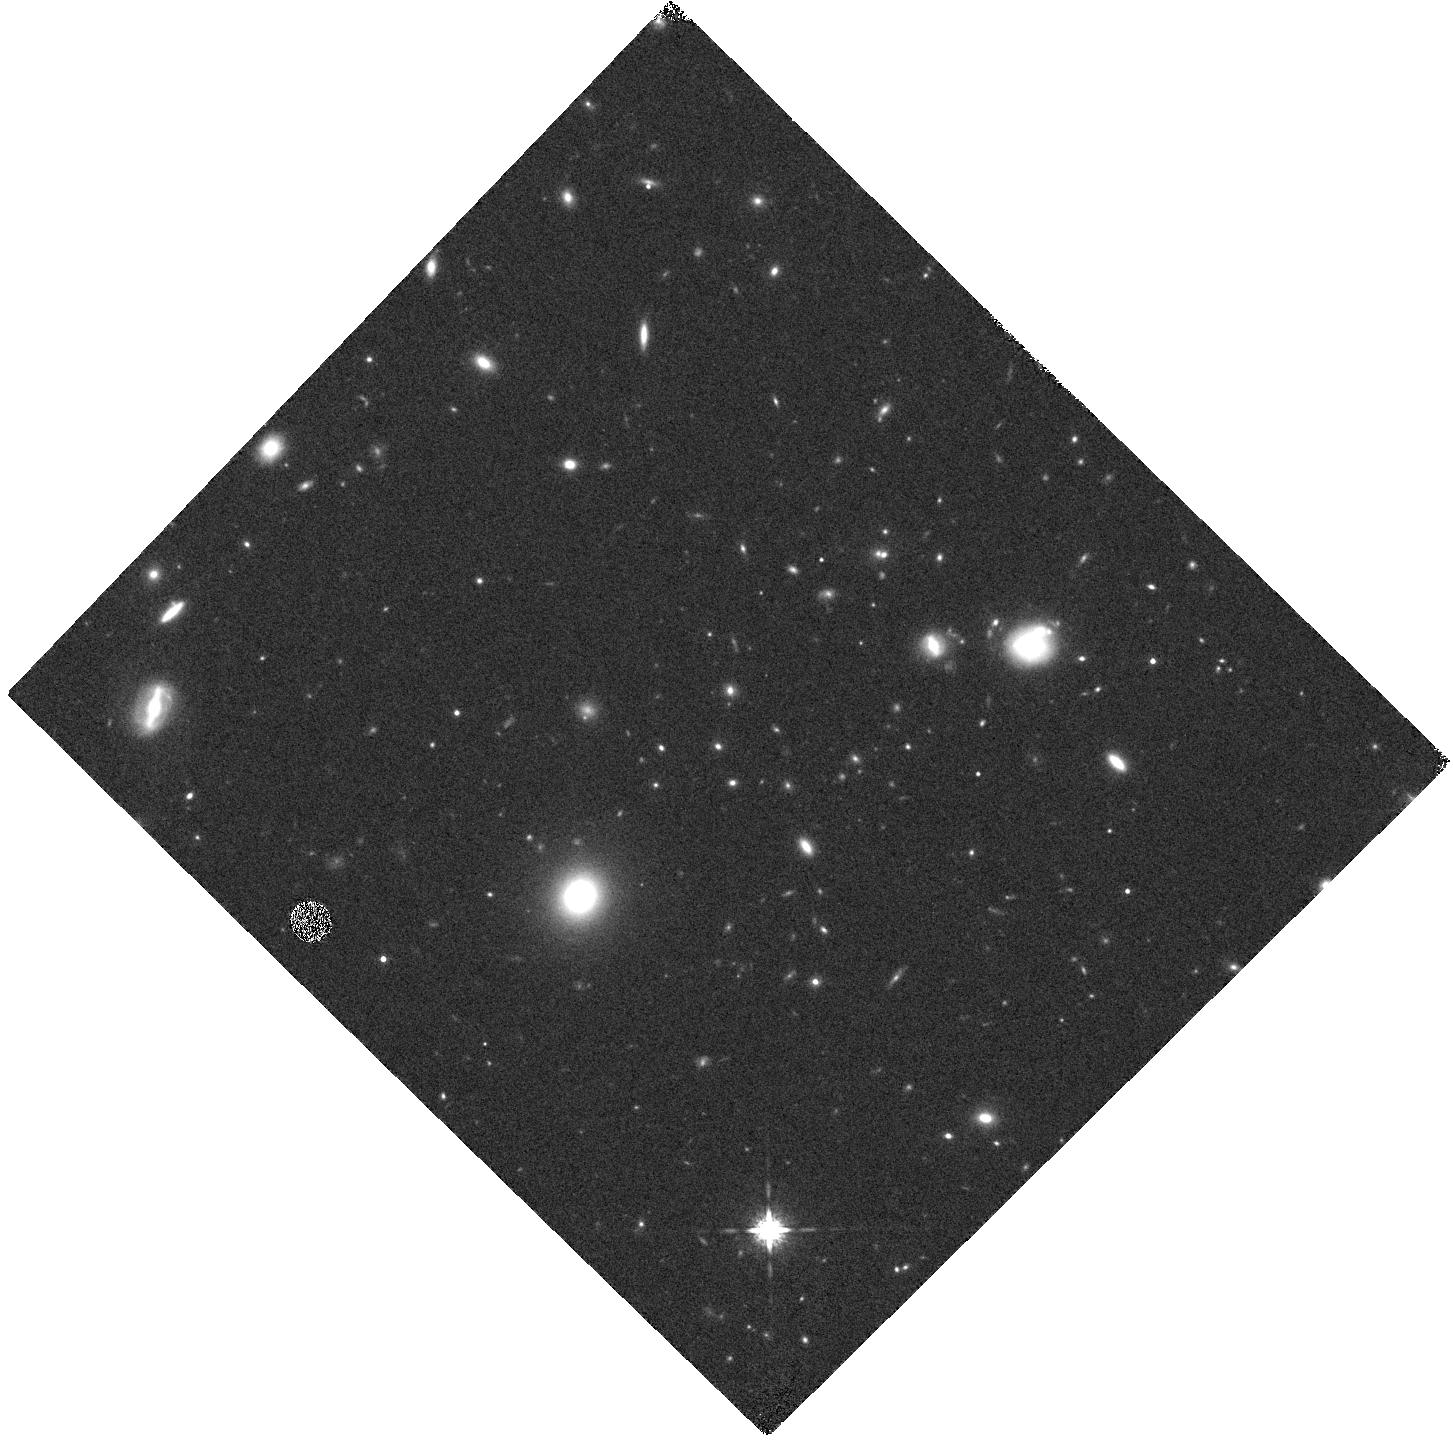
Target: 10.51
Instrument: WFC3/IR
Filter: F160W
Exposure: 7 min
Observation ID: hst_11597_23_wfc3_ir_f160w_ib5l23

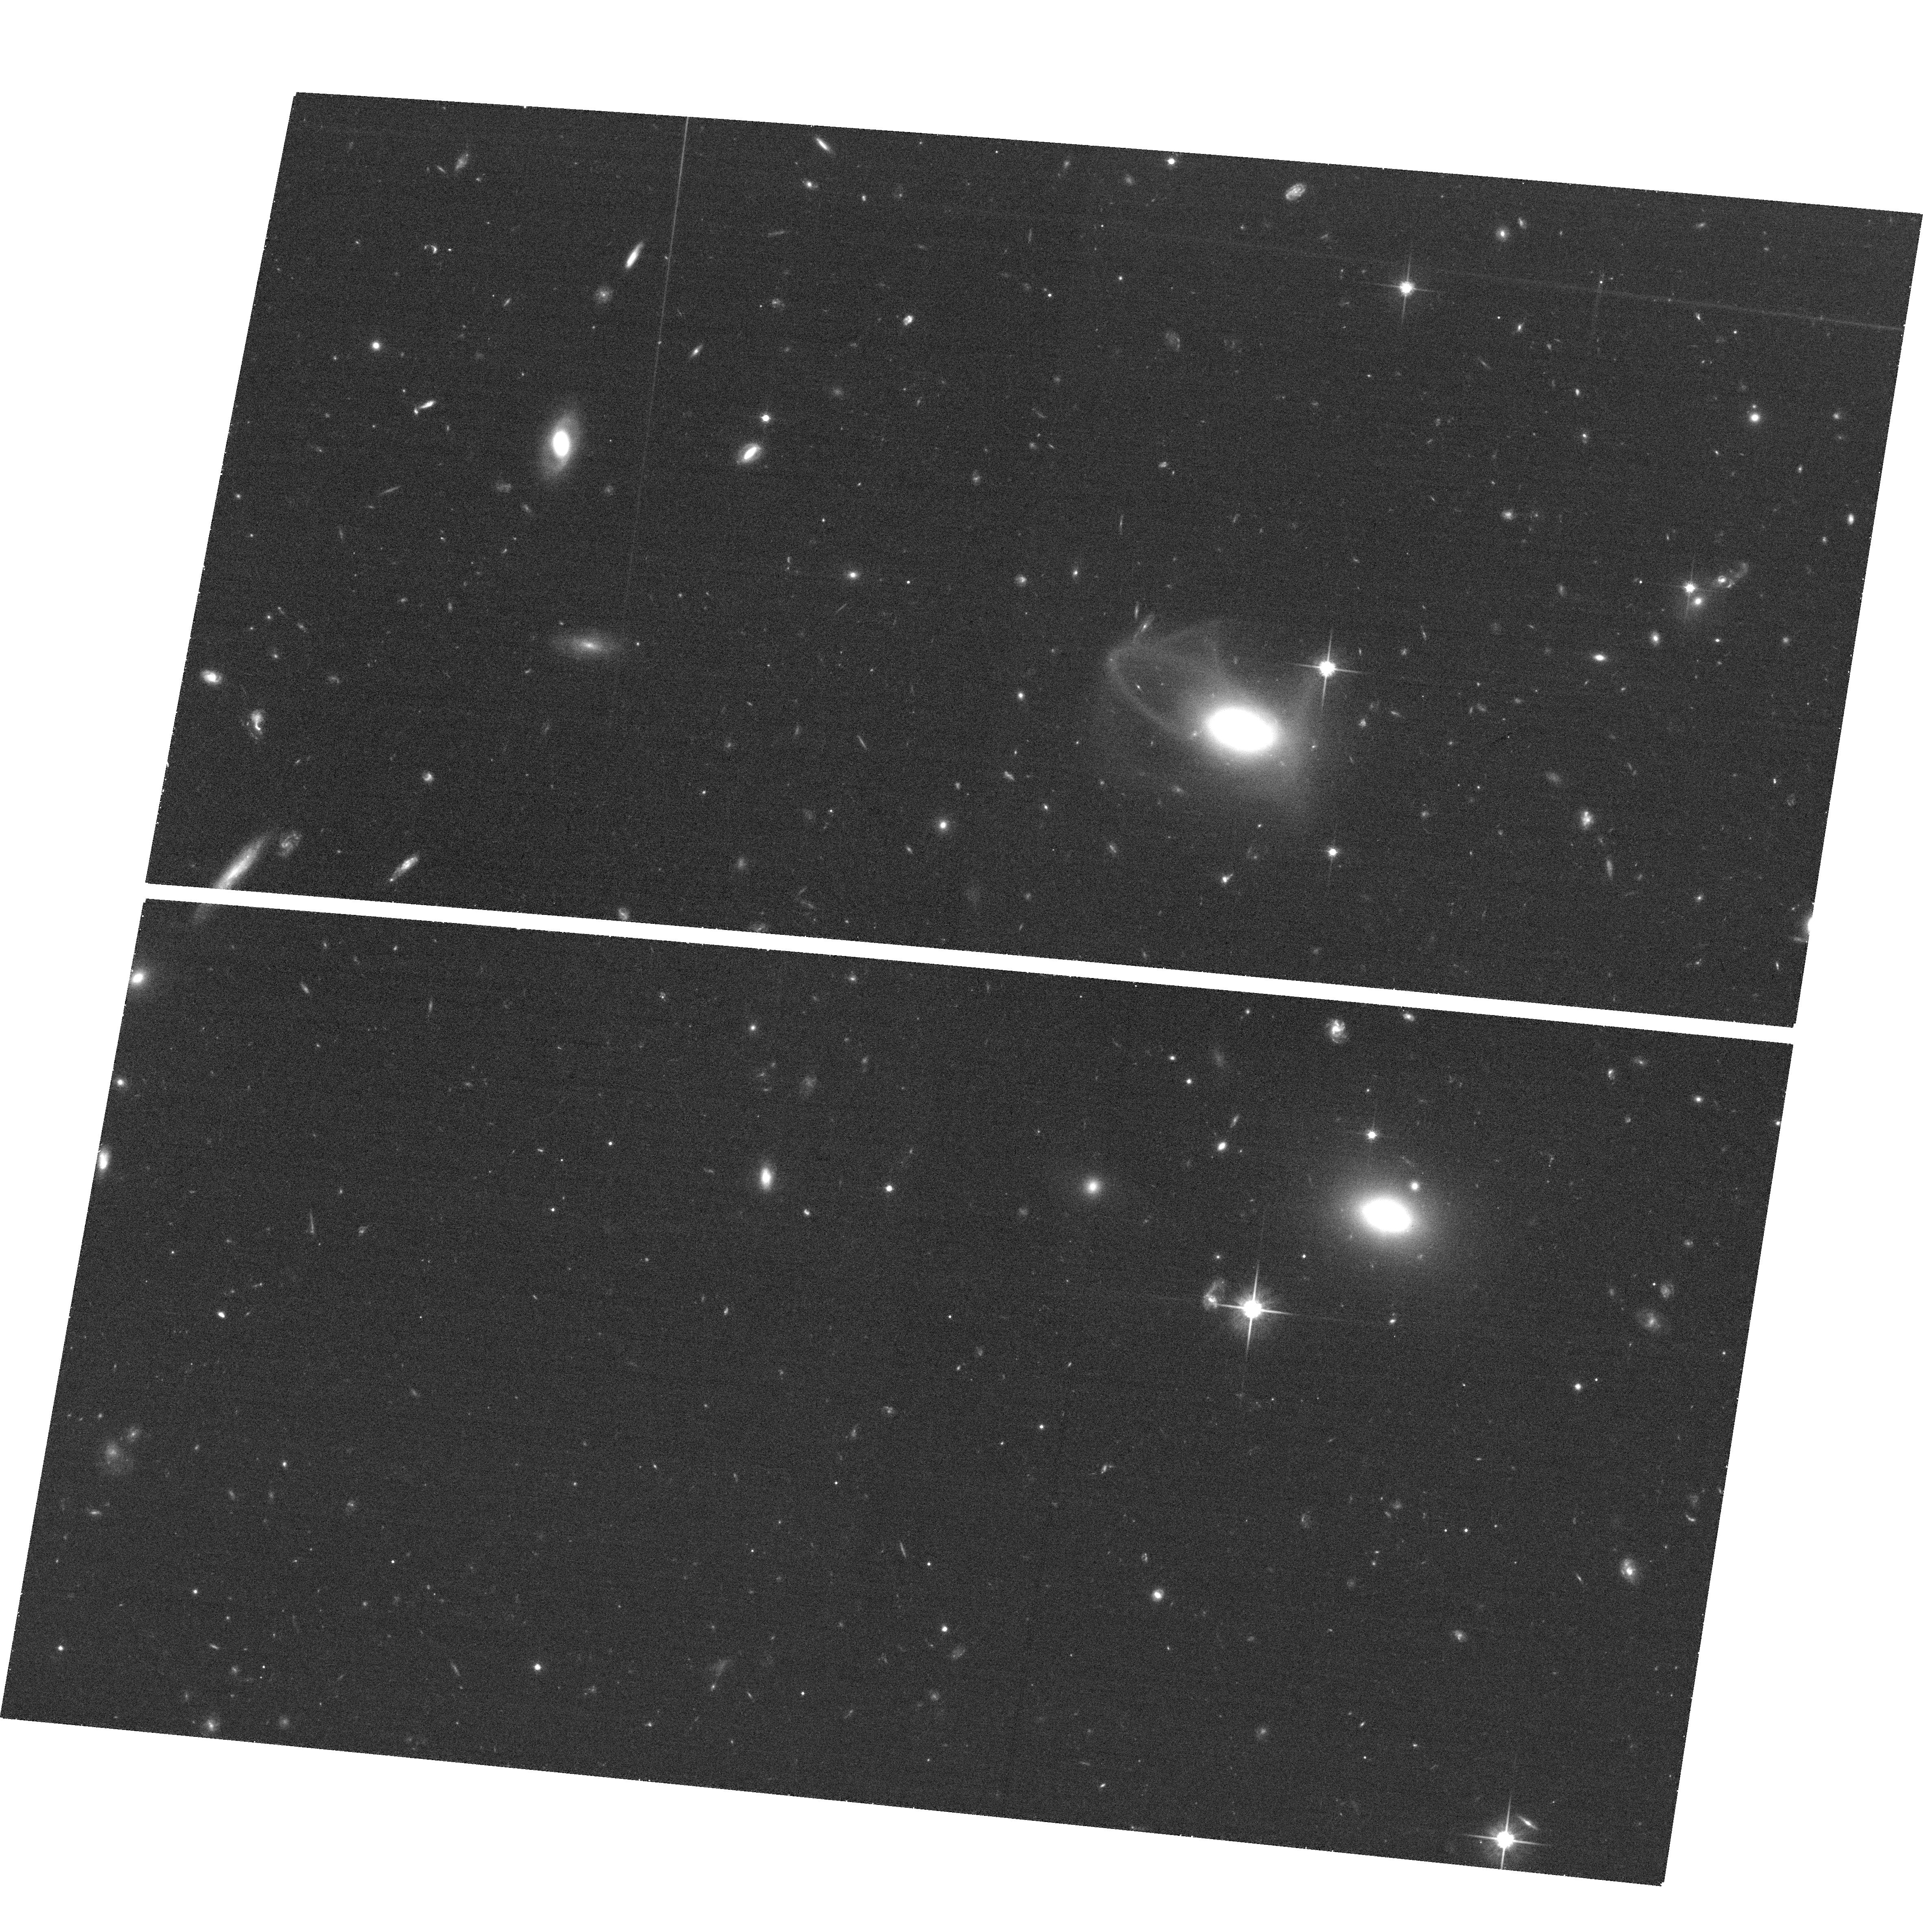
Target: field at RA 217.712°, Dec 34.930°
Instrument: ACS/WFC
Filter: F814W
Exposure: 25 min
Observation ID: hst_11597_22_acs_wfc_f814w_jb5l22

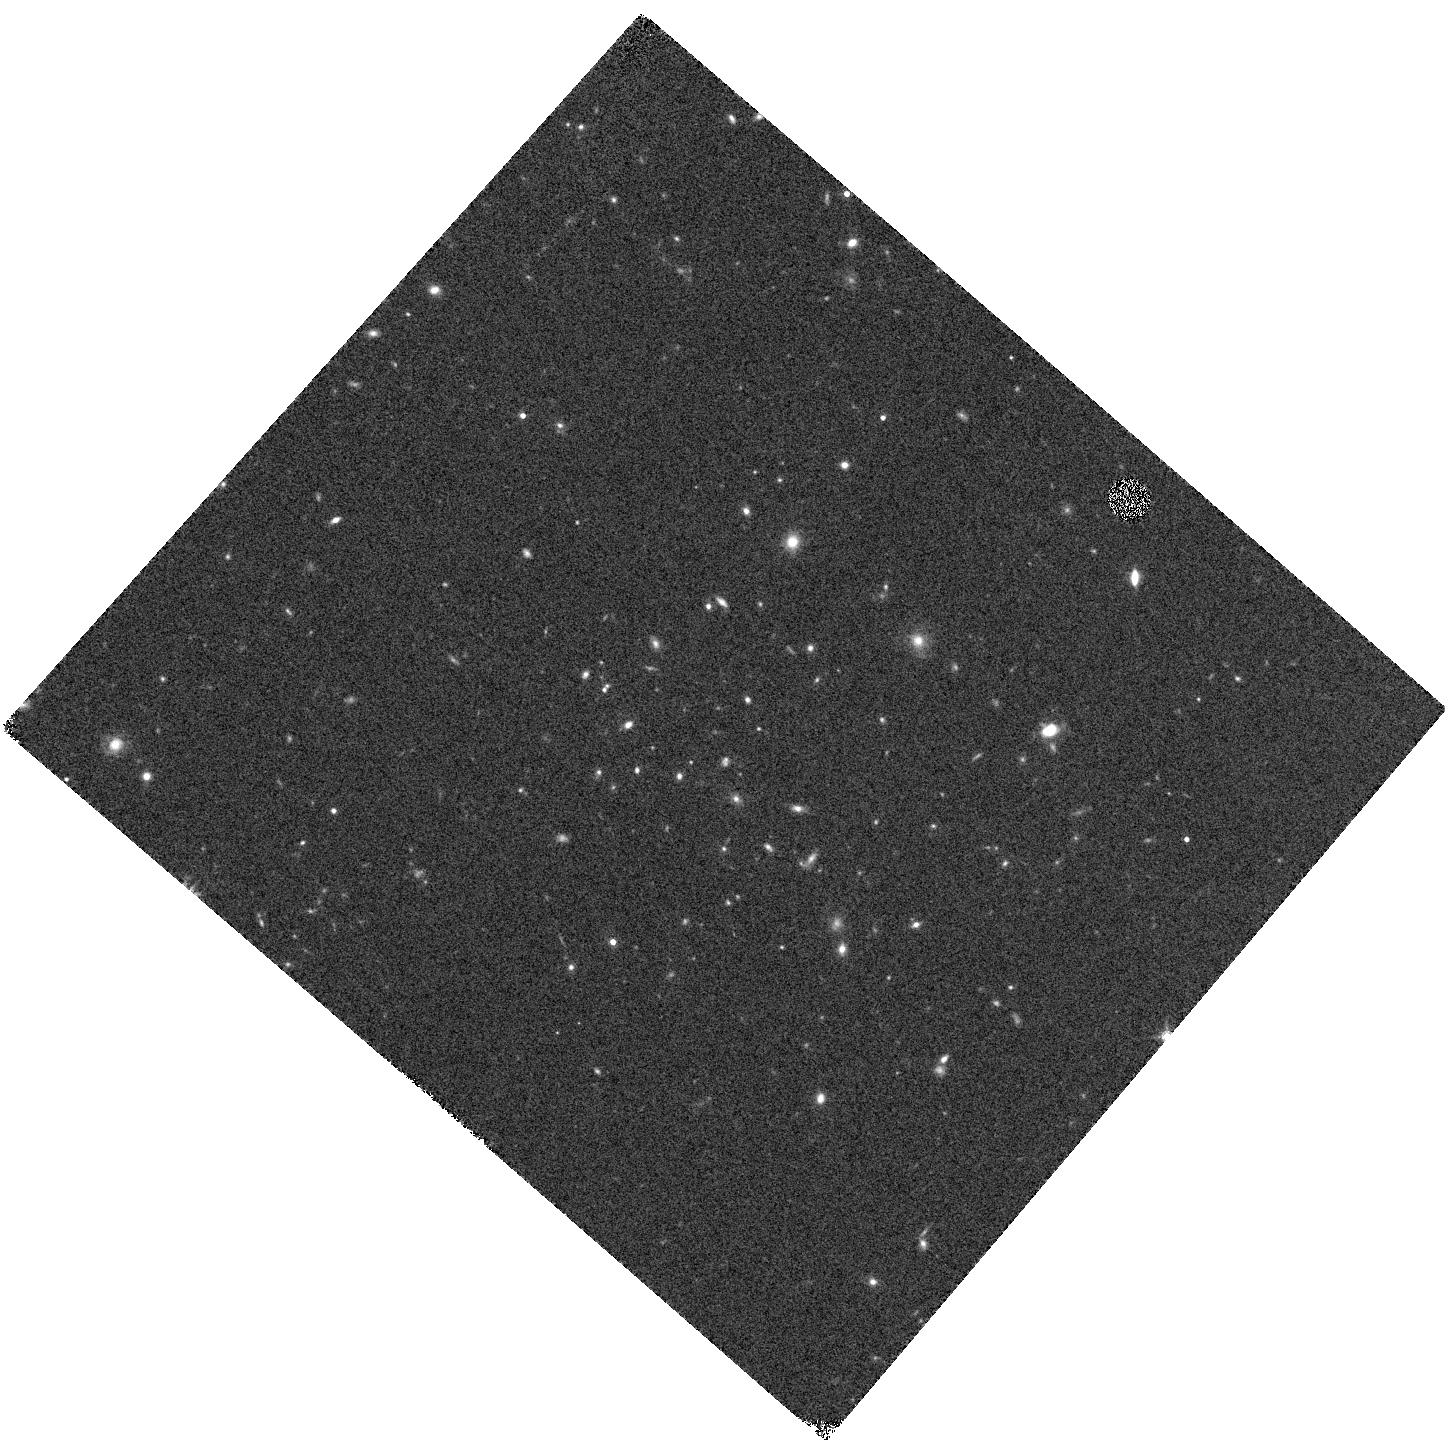
Target: ISCSJ1432.4+3250
Instrument: WFC3/IR
Filter: F160W
Exposure: 7 min
Observation ID: hst_11597_13_wfc3_ir_f160w_ib5l13

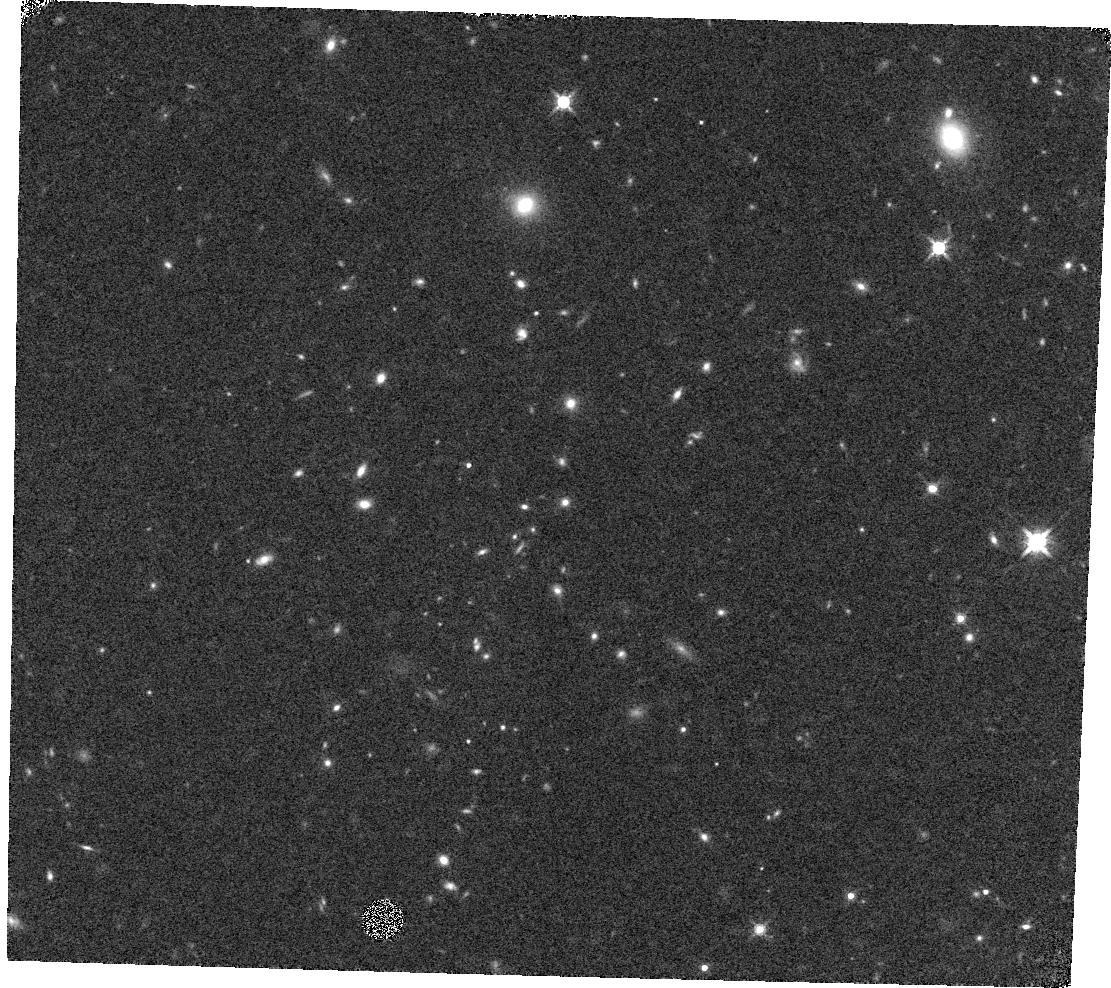
Target: ISCSJ1432.3+3253
Instrument: WFC3/IR
Filter: F160W
Exposure: 7 min
Observation ID: hst_11597_12_wfc3_ir_f160w_ib5l12

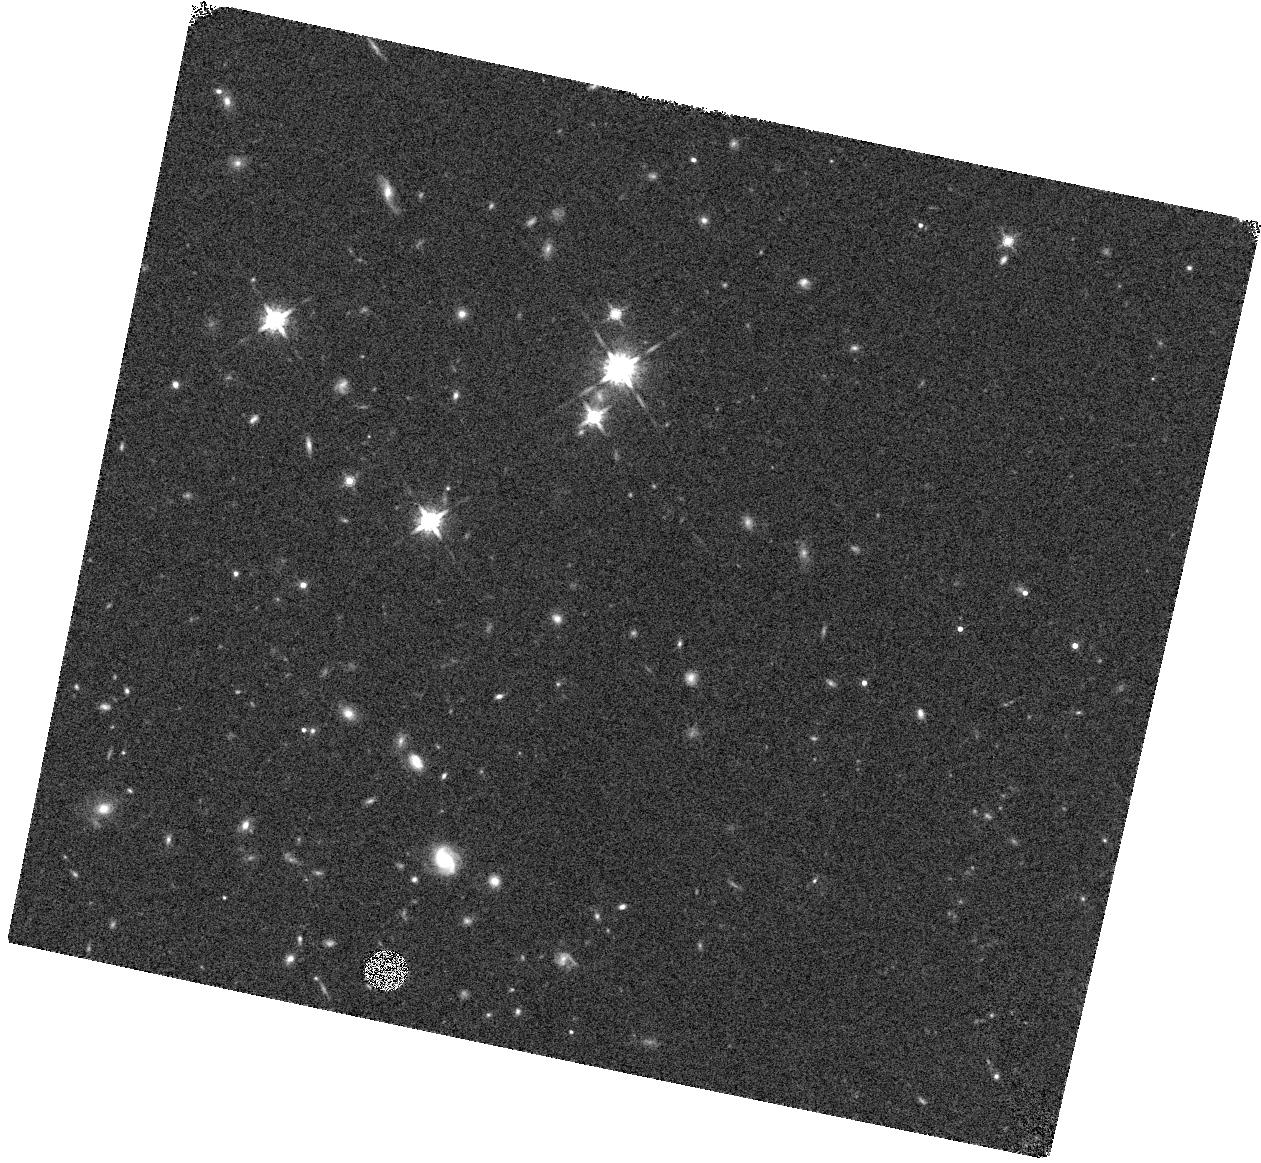
Target: ISCSJ1429.1+3426
Instrument: WFC3/IR
Filter: F160W
Exposure: 7 min
Observation ID: hst_11597_07_wfc3_ir_f160w_ib5l07

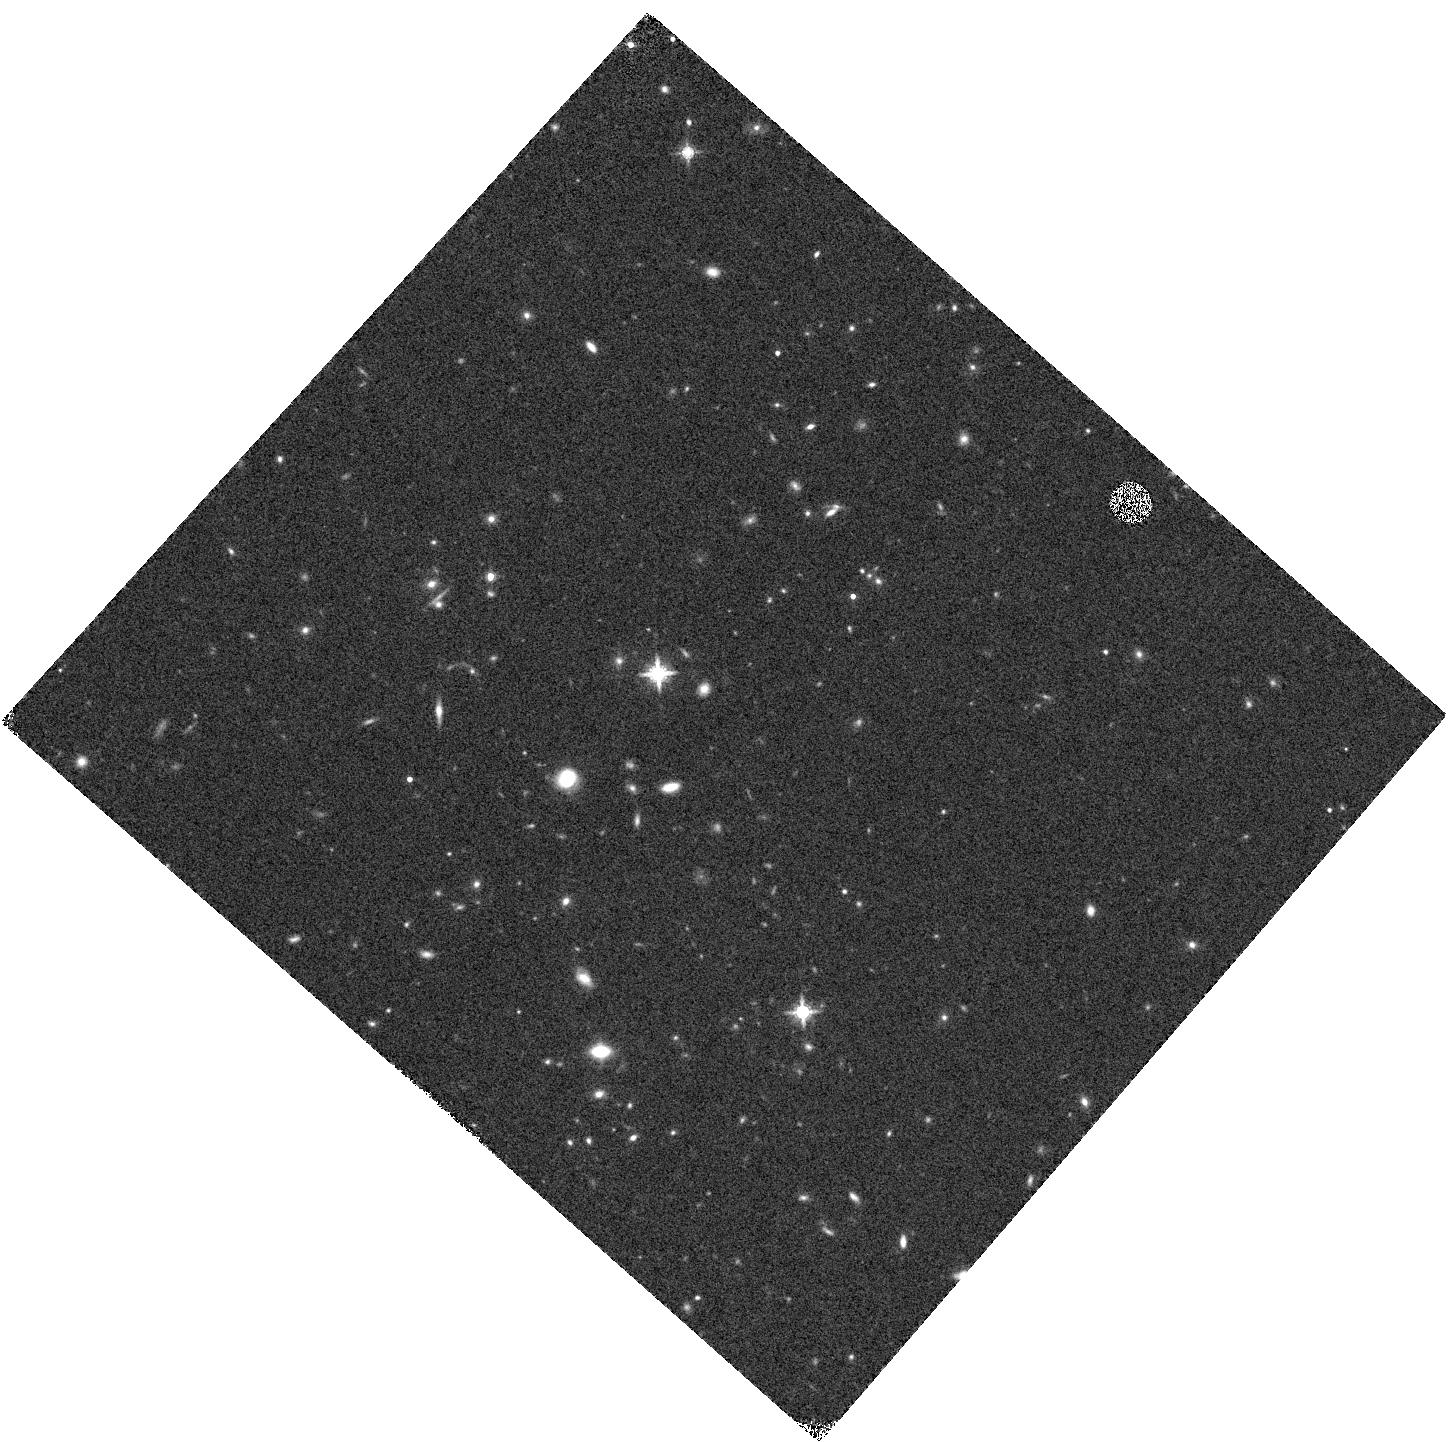
Target: ISCSJ1425.3+3250
Instrument: WFC3/IR
Filter: F160W
Exposure: 7 min
Observation ID: hst_11597_17_wfc3_ir_f160w_ib5l17

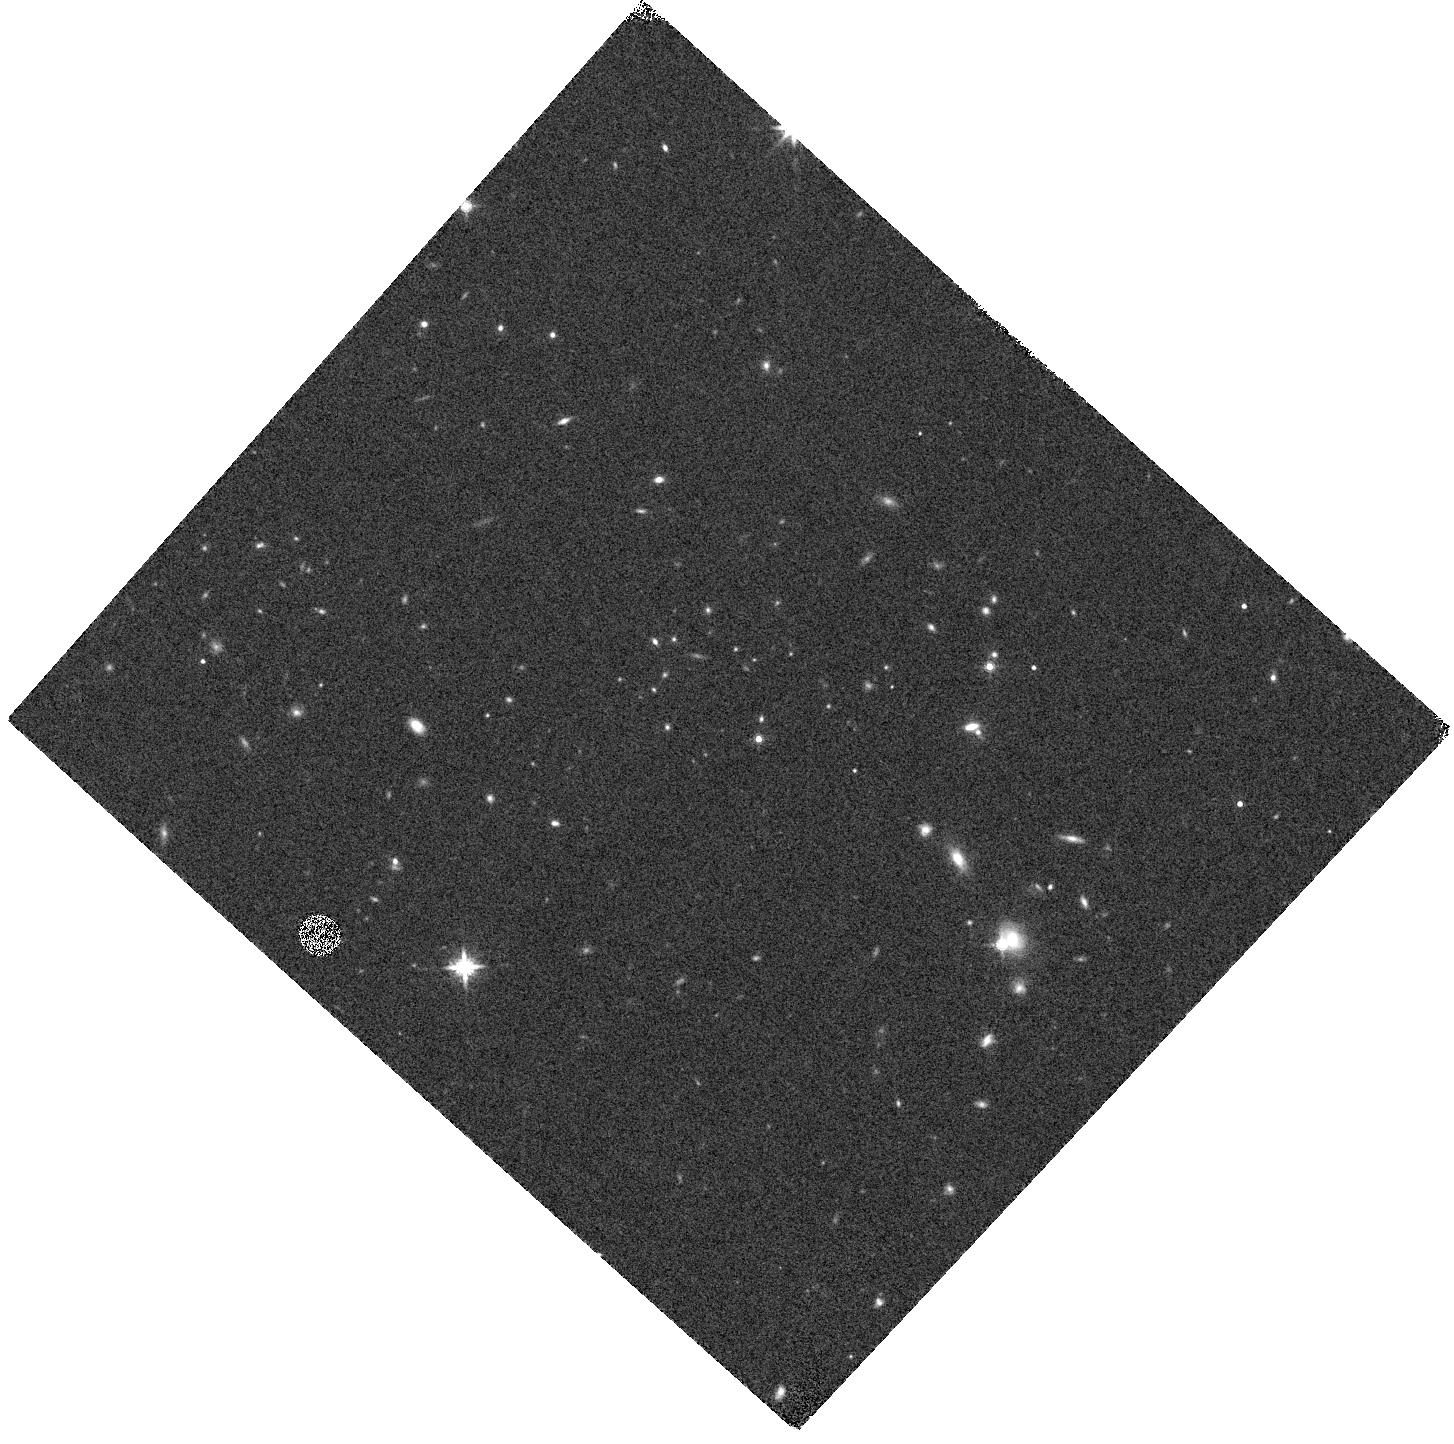
Target: 25.643
Instrument: WFC3/IR
Filter: F160W
Exposure: 7 min
Observation ID: hst_11597_25_wfc3_ir_f160w_ib5l25

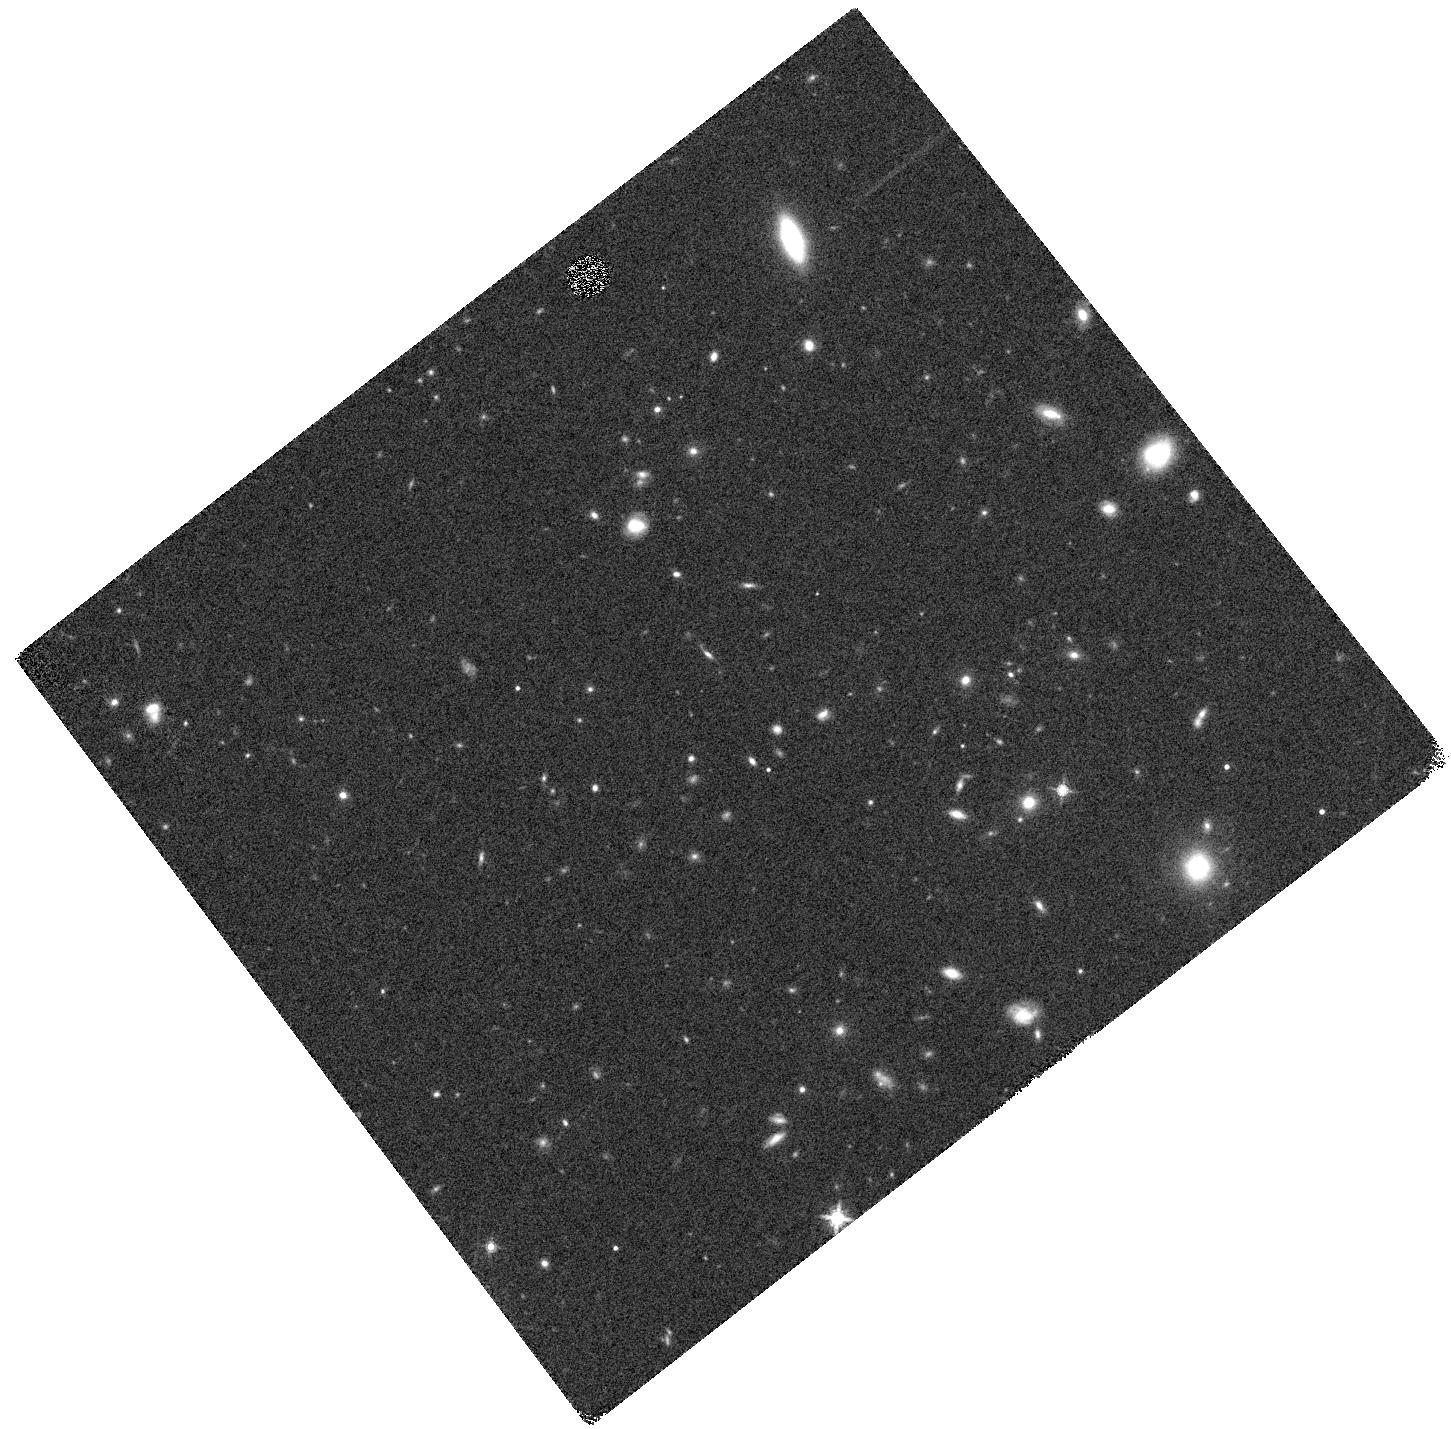
Target: 10.112
Instrument: WFC3/IR
Filter: F160W
Exposure: 7 min
Observation ID: hst_11597_22_wfc3_ir_f160w_ib5l22

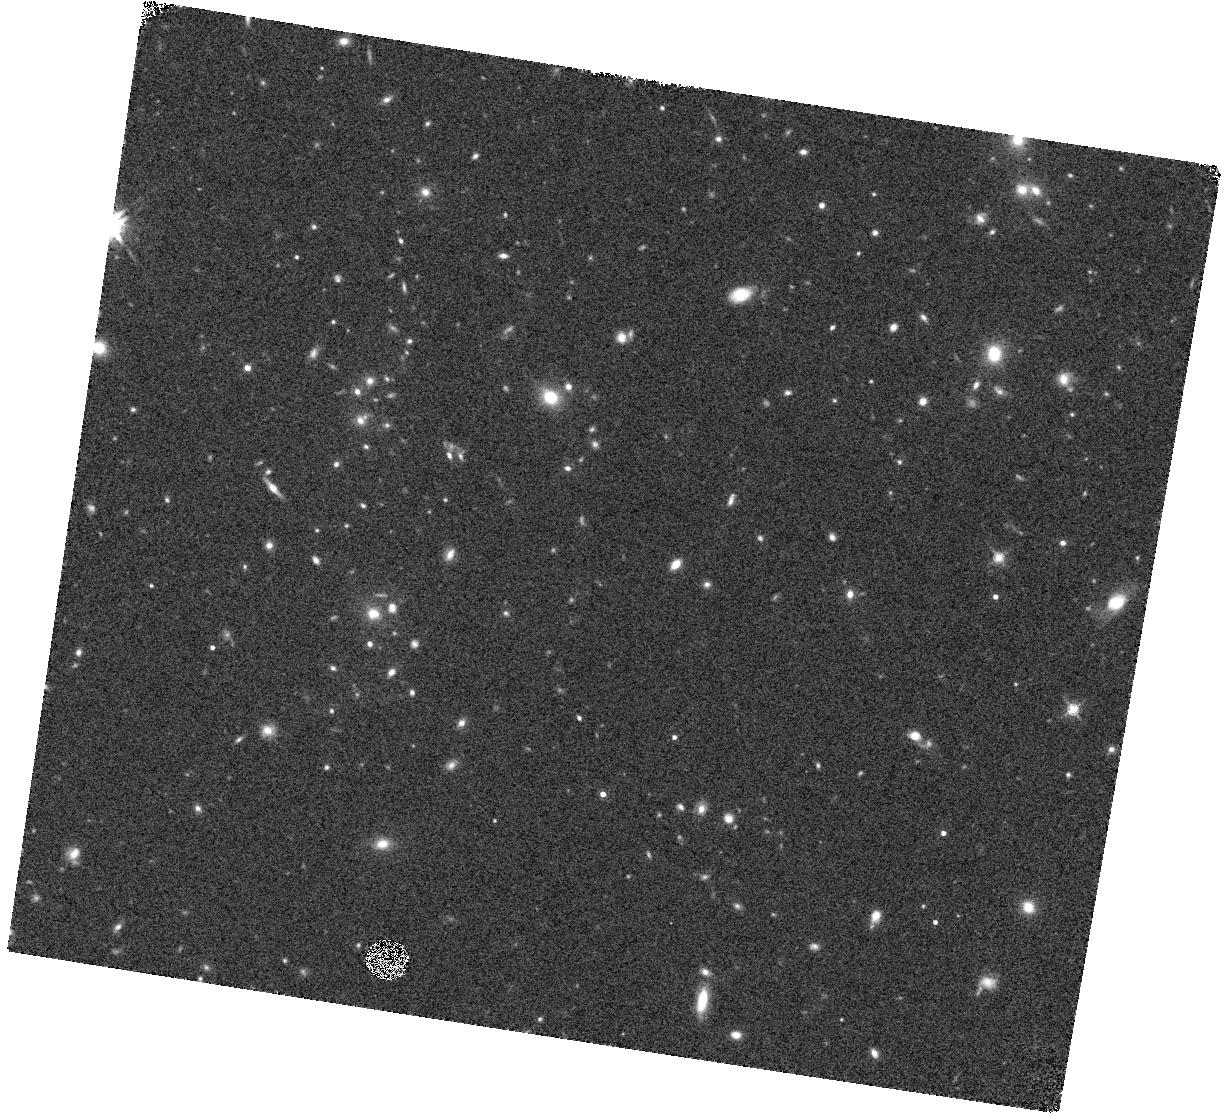
Target: ISCSJ1438.1+3414
Instrument: WFC3/IR
Filter: F160W
Exposure: 7 min
Observation ID: hst_11597_14_wfc3_ir_f160w_ib5l14

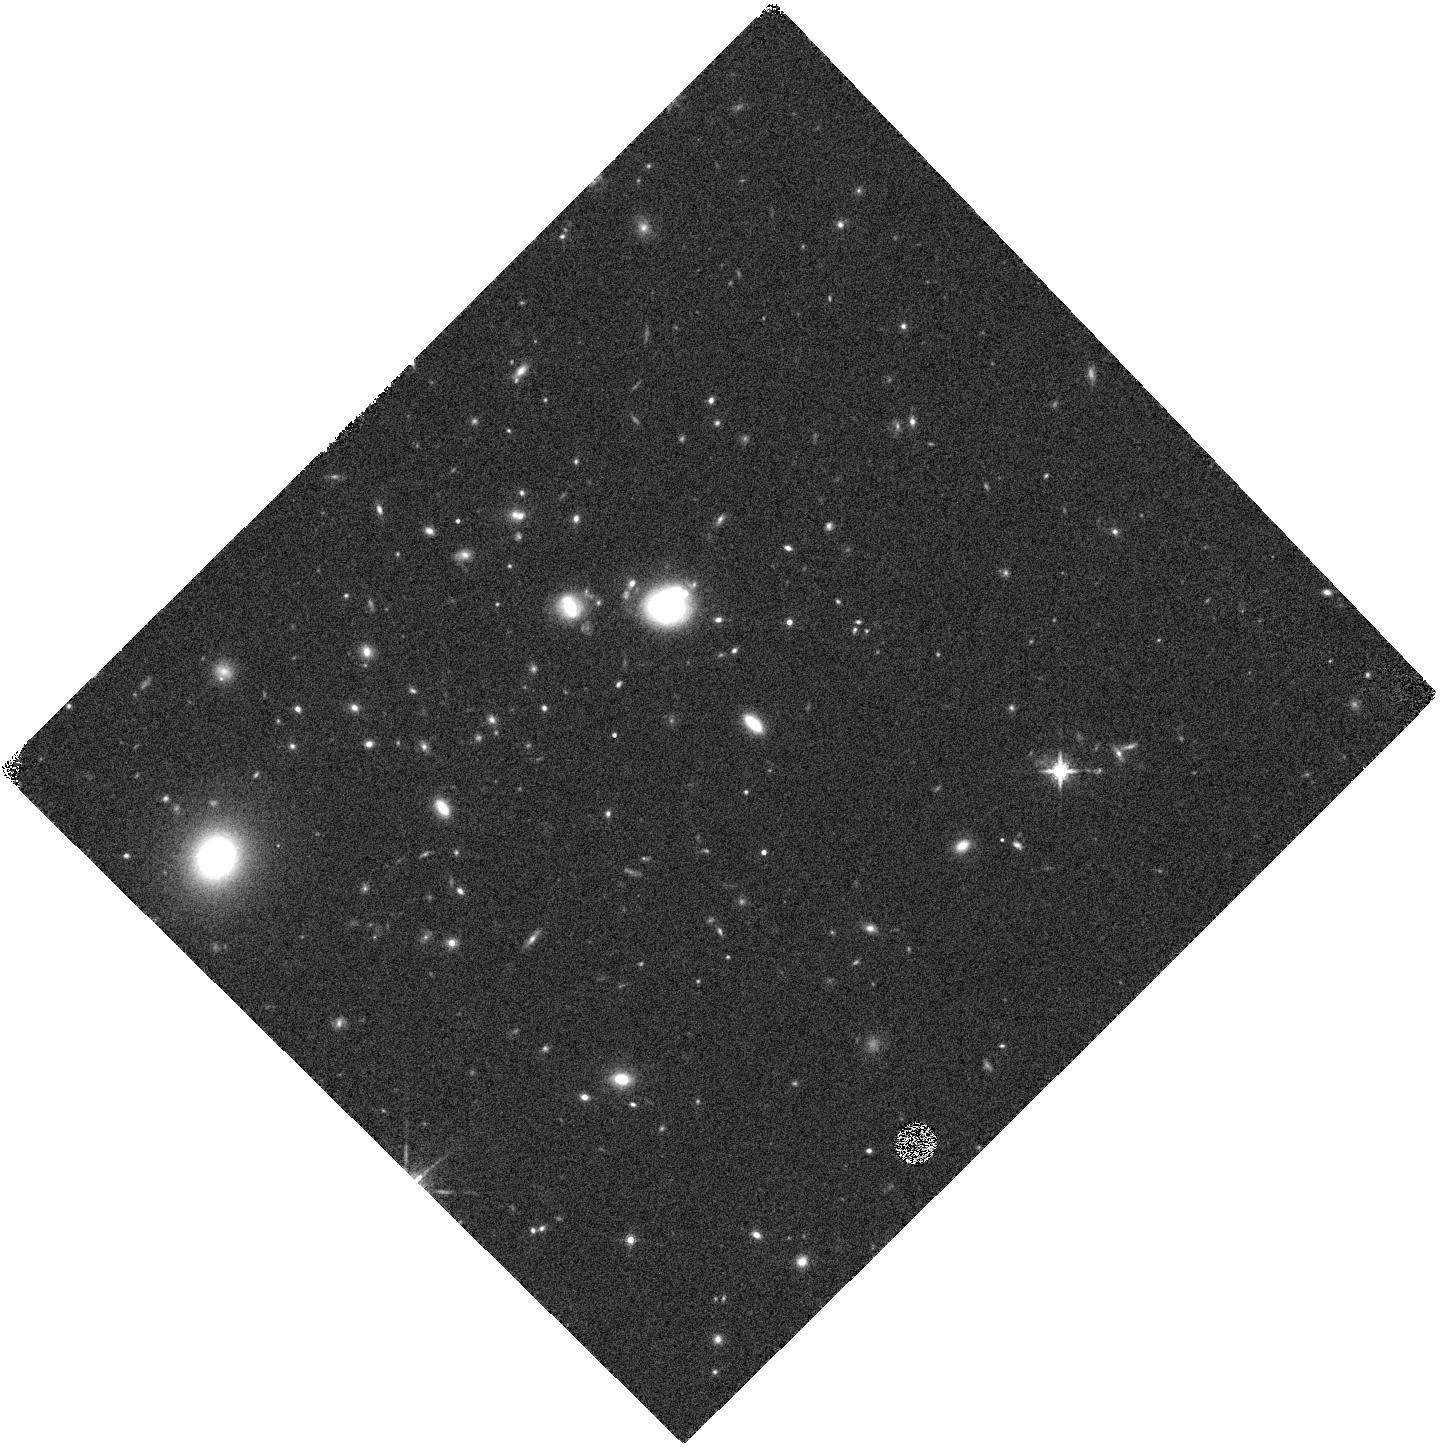
Target: ISCSJ1429.2+3357
Instrument: WFC3/IR
Filter: F160W
Exposure: 7 min
Observation ID: hst_11597_01_wfc3_ir_f160w_ib5l01

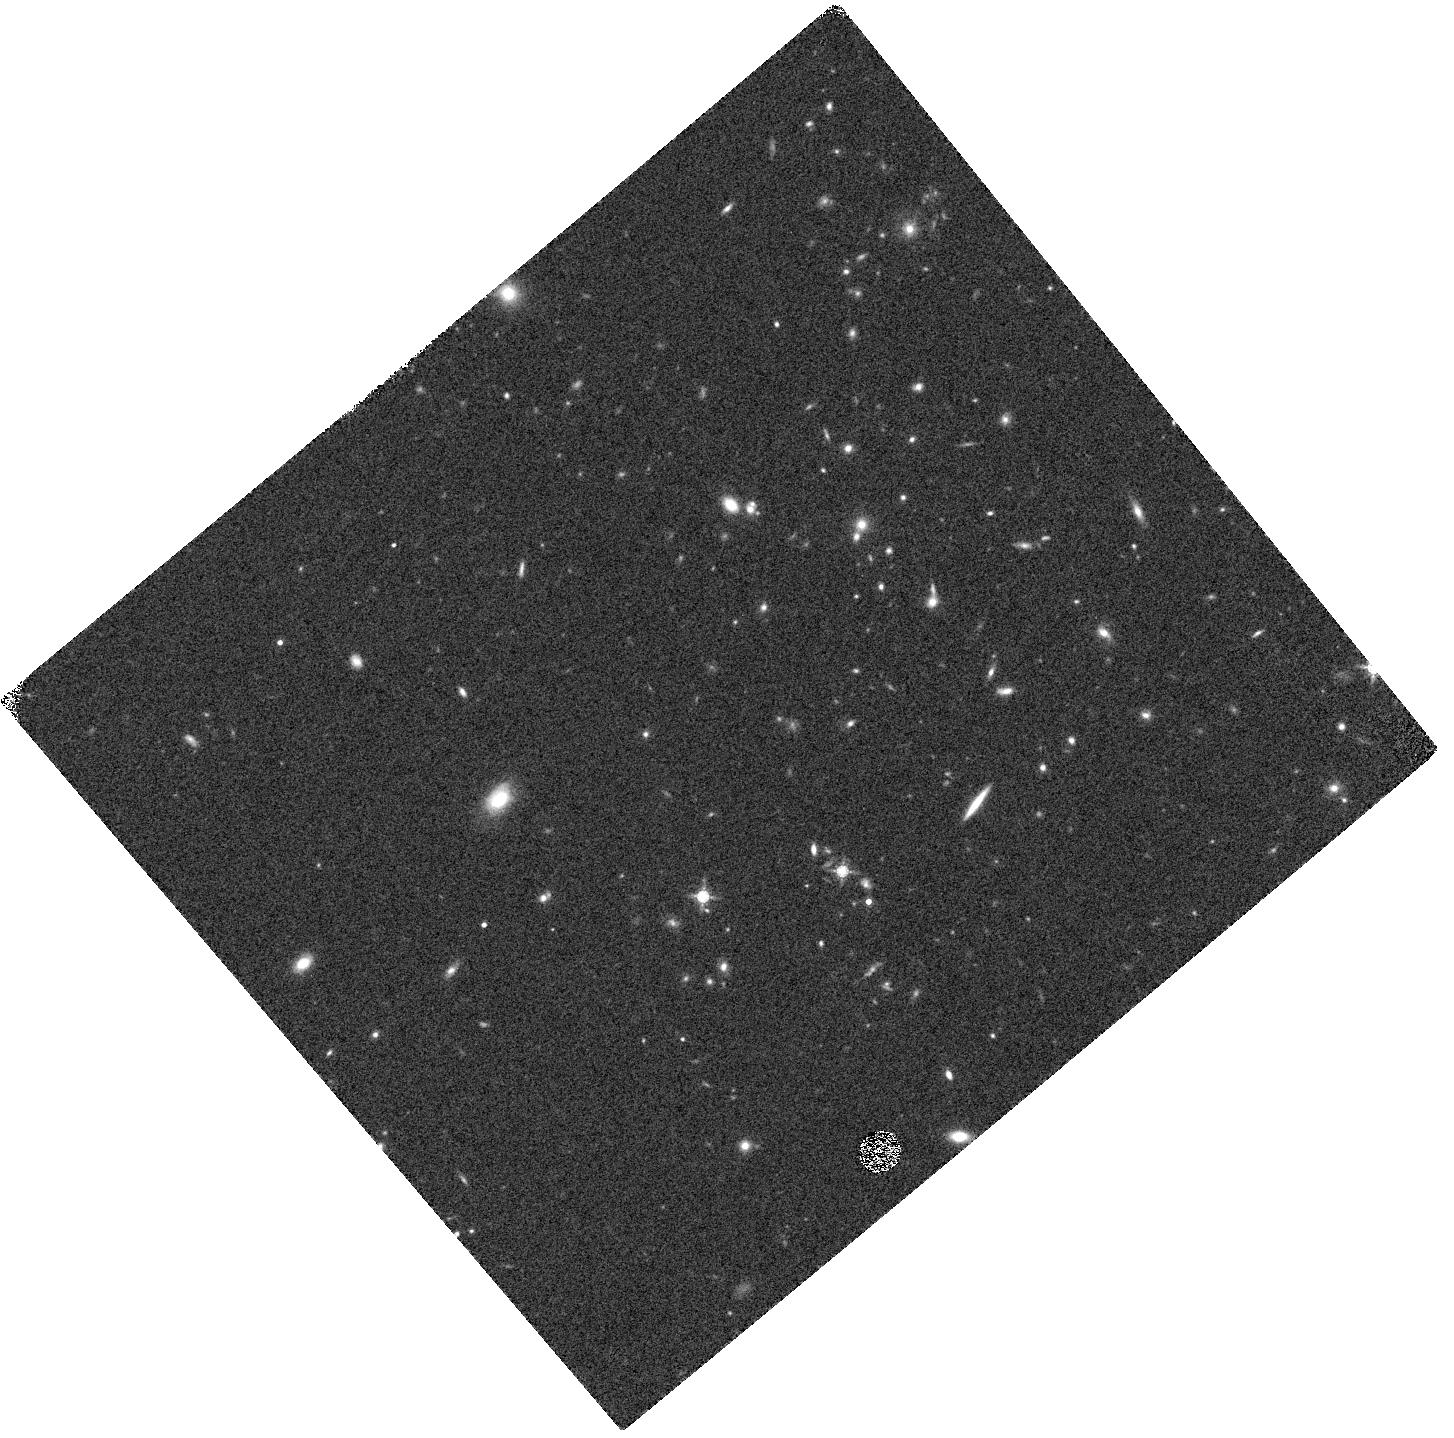
Target: ISCSJ1426.1+3403
Instrument: WFC3/IR
Filter: F160W
Exposure: 7 min
Observation ID: hst_11597_02_wfc3_ir_f160w_ib5l02

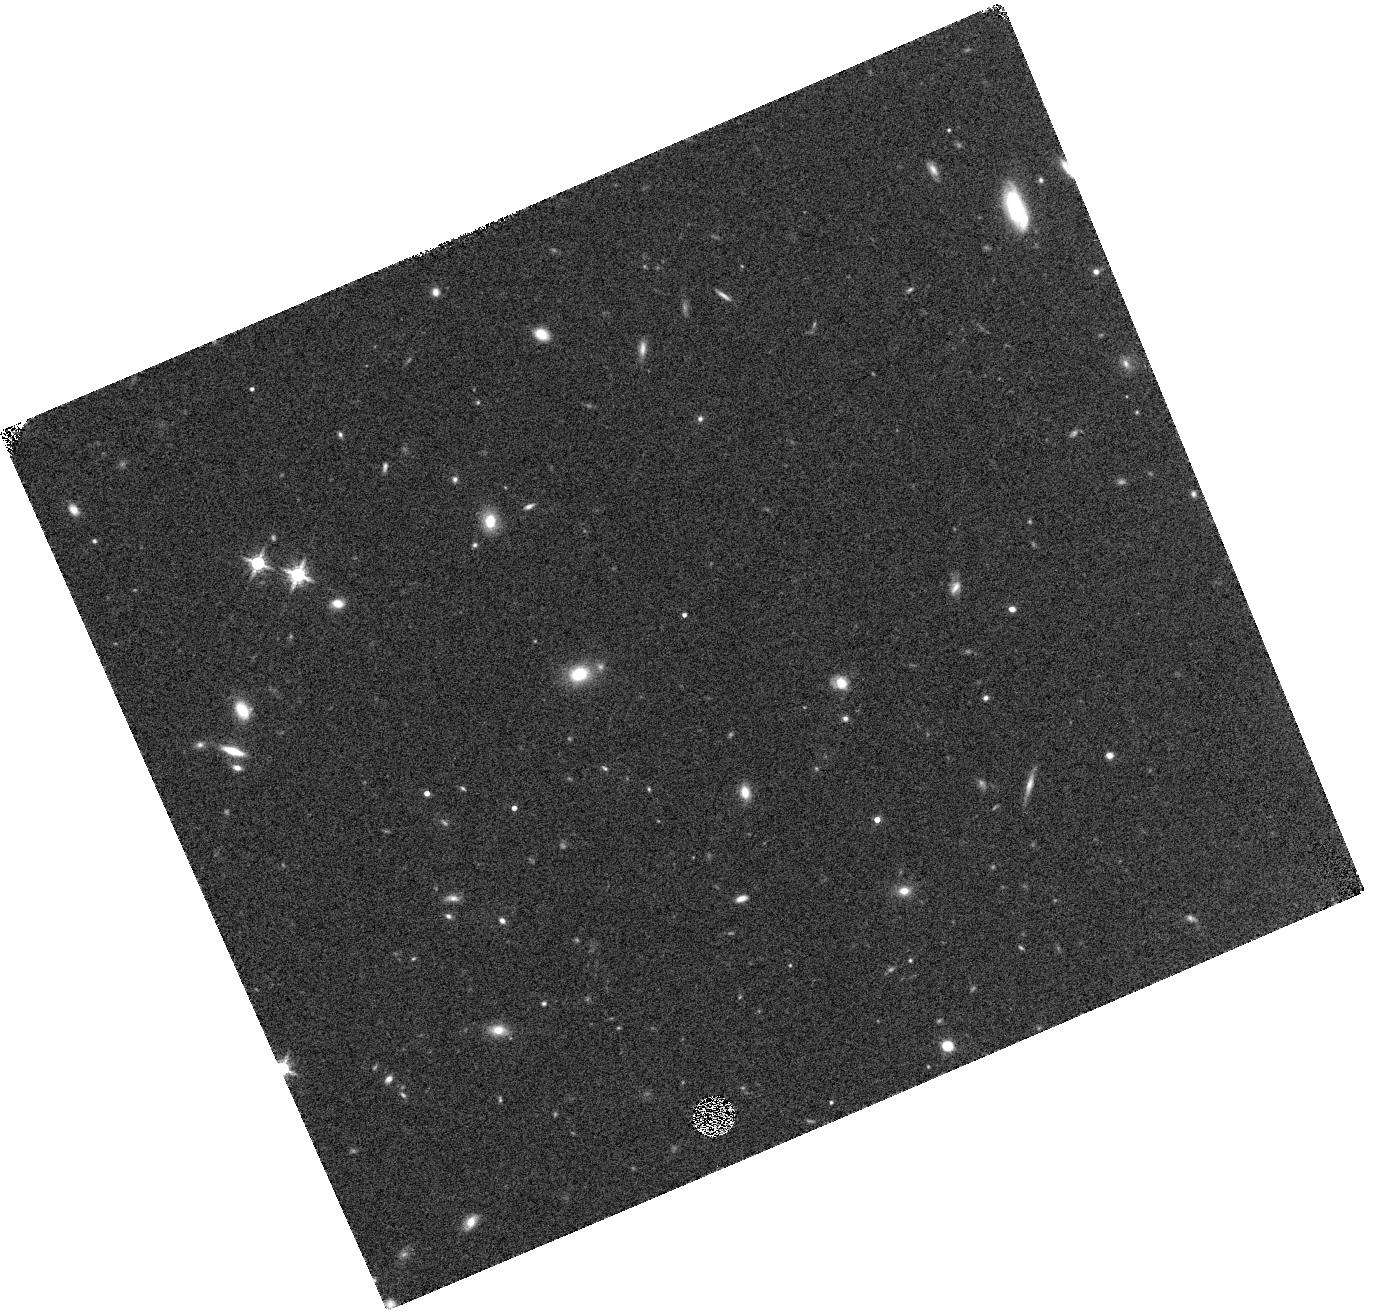
Target: ISCSJ1432.6+3436
Instrument: WFC3/IR
Filter: F160W
Exposure: 7 min
Observation ID: hst_11597_10_wfc3_ir_f160w_ib5l10

Spectroscopy of IR-Selected Galaxy Clusters at 1 < z < 1.5 (PI: Stanford, Spencer Adam)

We propose to obtain WFC3 G141 and G102 slitless spectroscopy of galaxy clusters at 1 < z < 1.5 that were selected from the IRAC survey of the Bootes NDWFS field. Our IRAC survey contains the largest sample of spectroscopically confirmed clusters at z > 1. The WFC3 grism data will measure H-alpha to determine SFR, and fit models to the low resolution continua to determine stellar population histories for the brighter cluster members, and redshifts for the red galaxies too faint for ground-based optical spectroscopy.